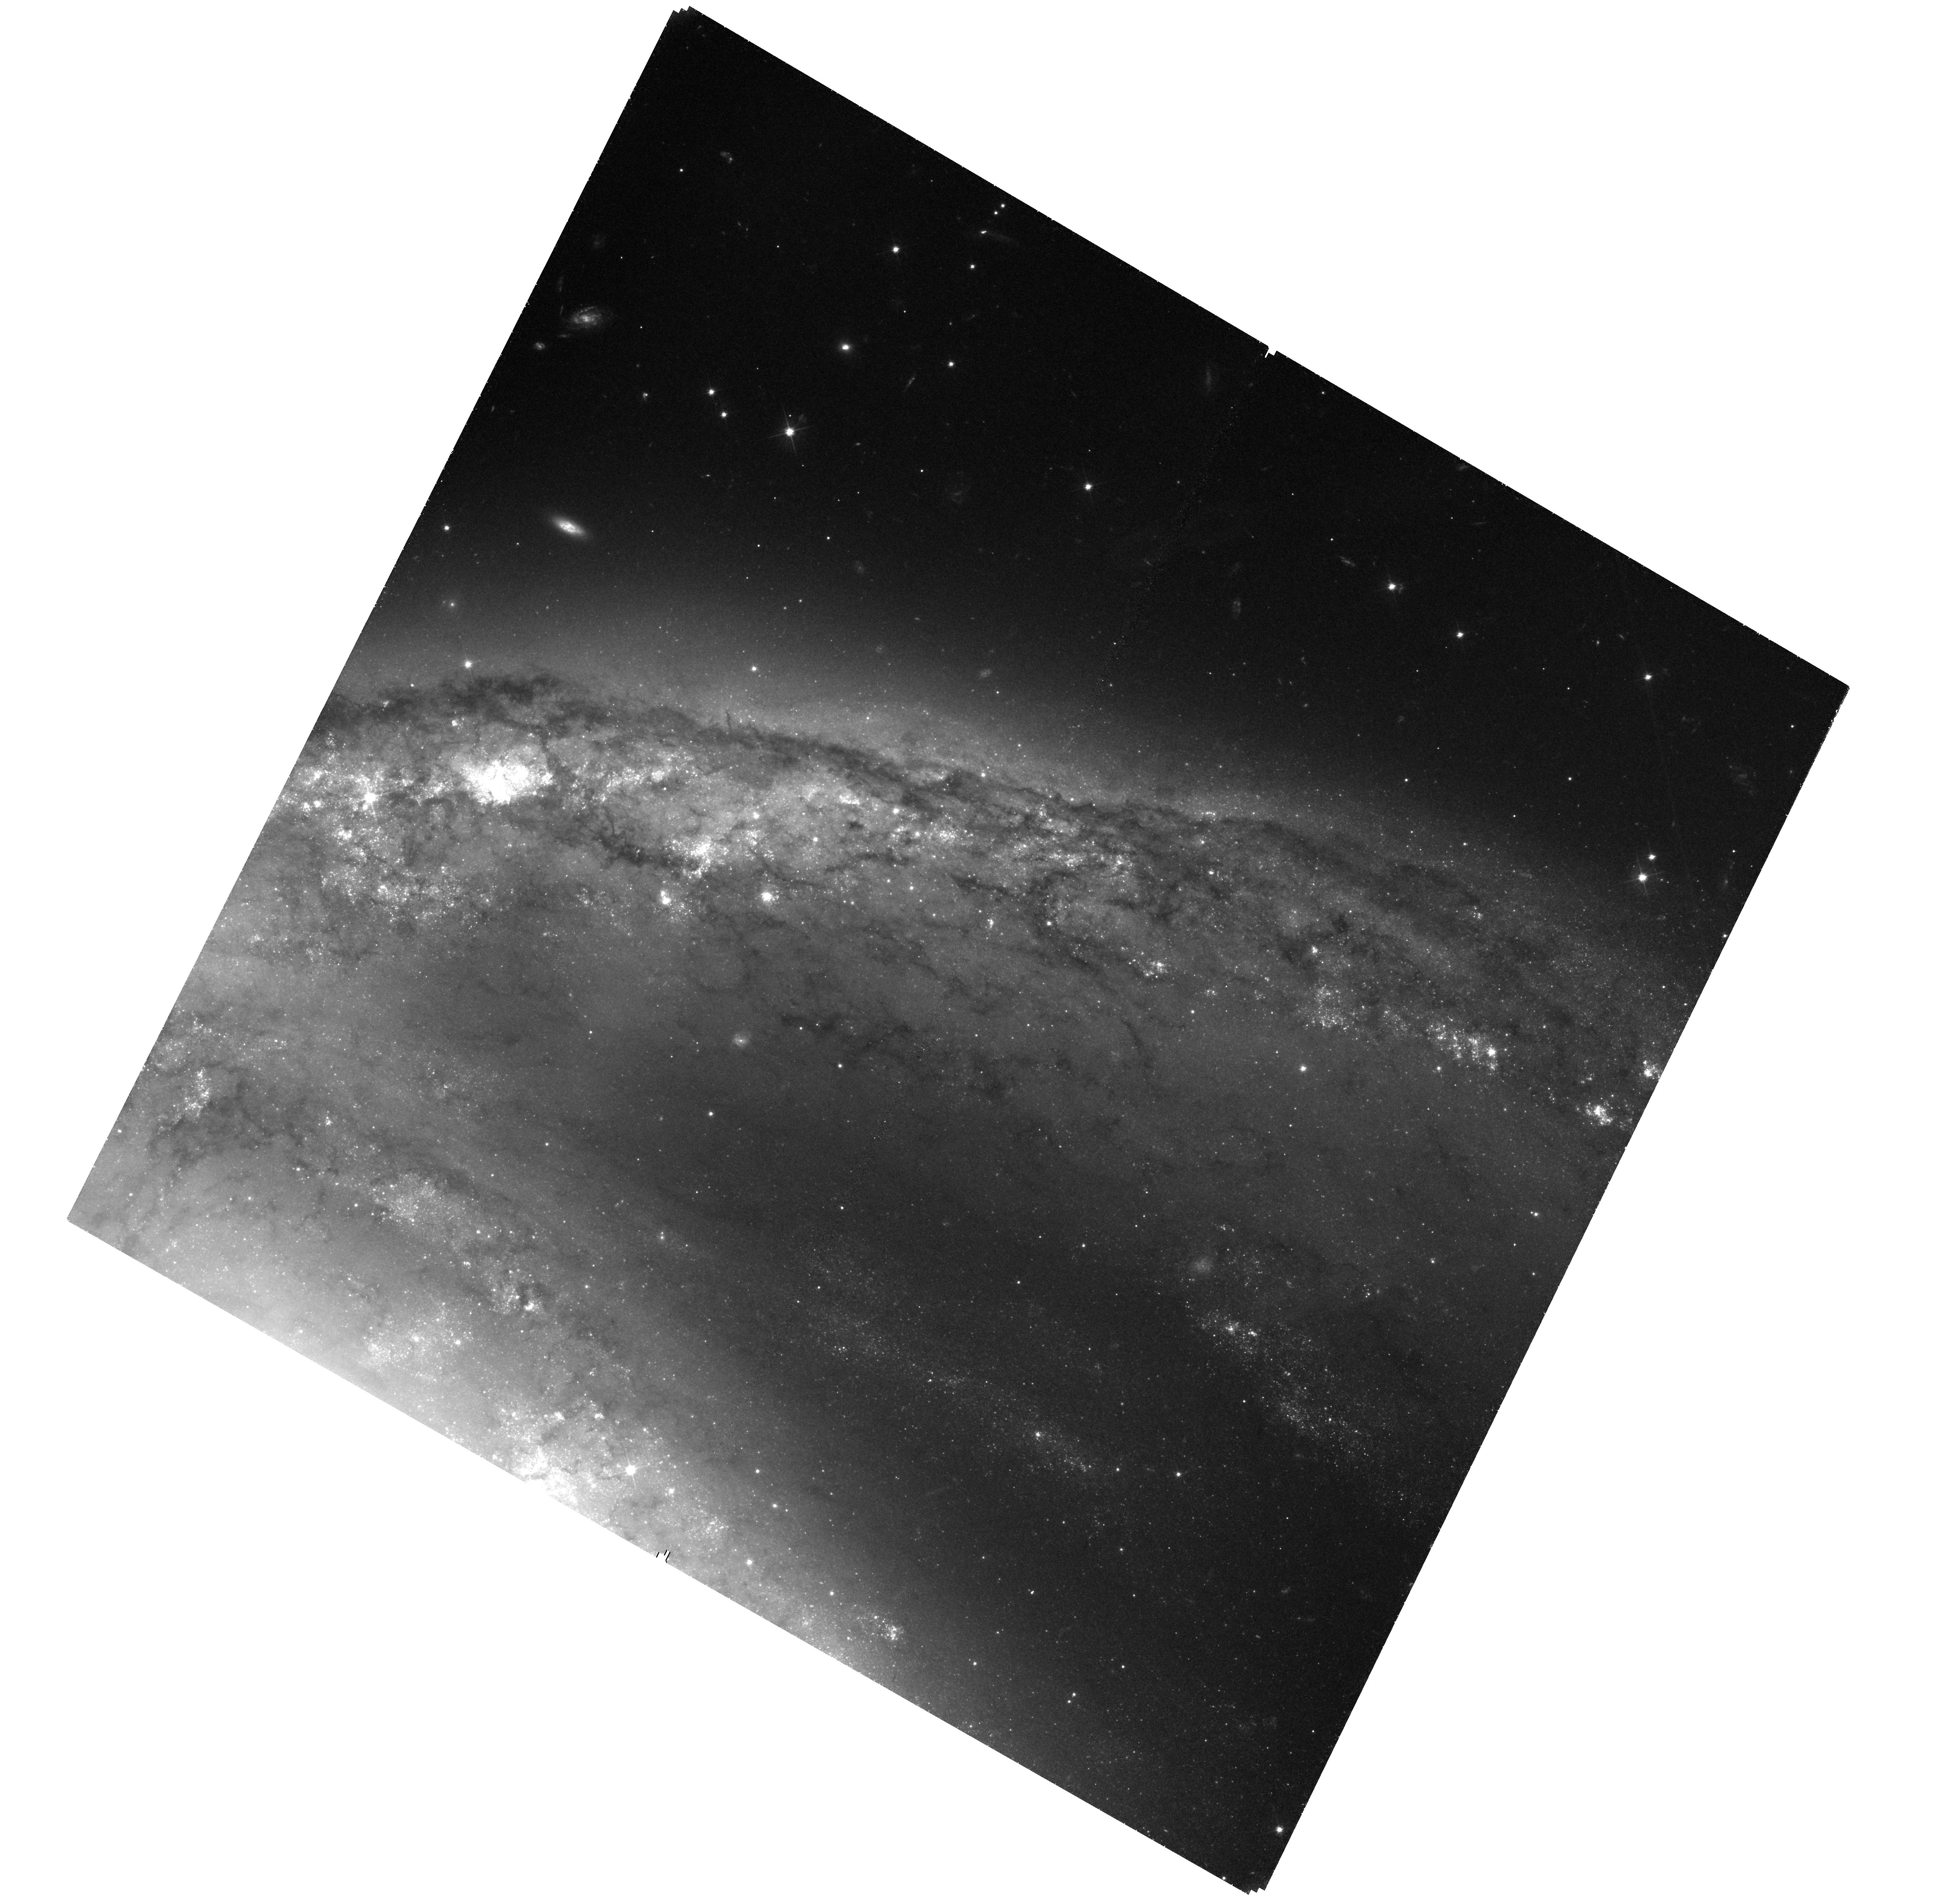
Target: SN2015F
Instrument: WFC3/UVIS
Filter: F555W
Exposure: 2.5 h
Observation ID: hst_15415_02_wfc3_uvis_f555w_idqu02

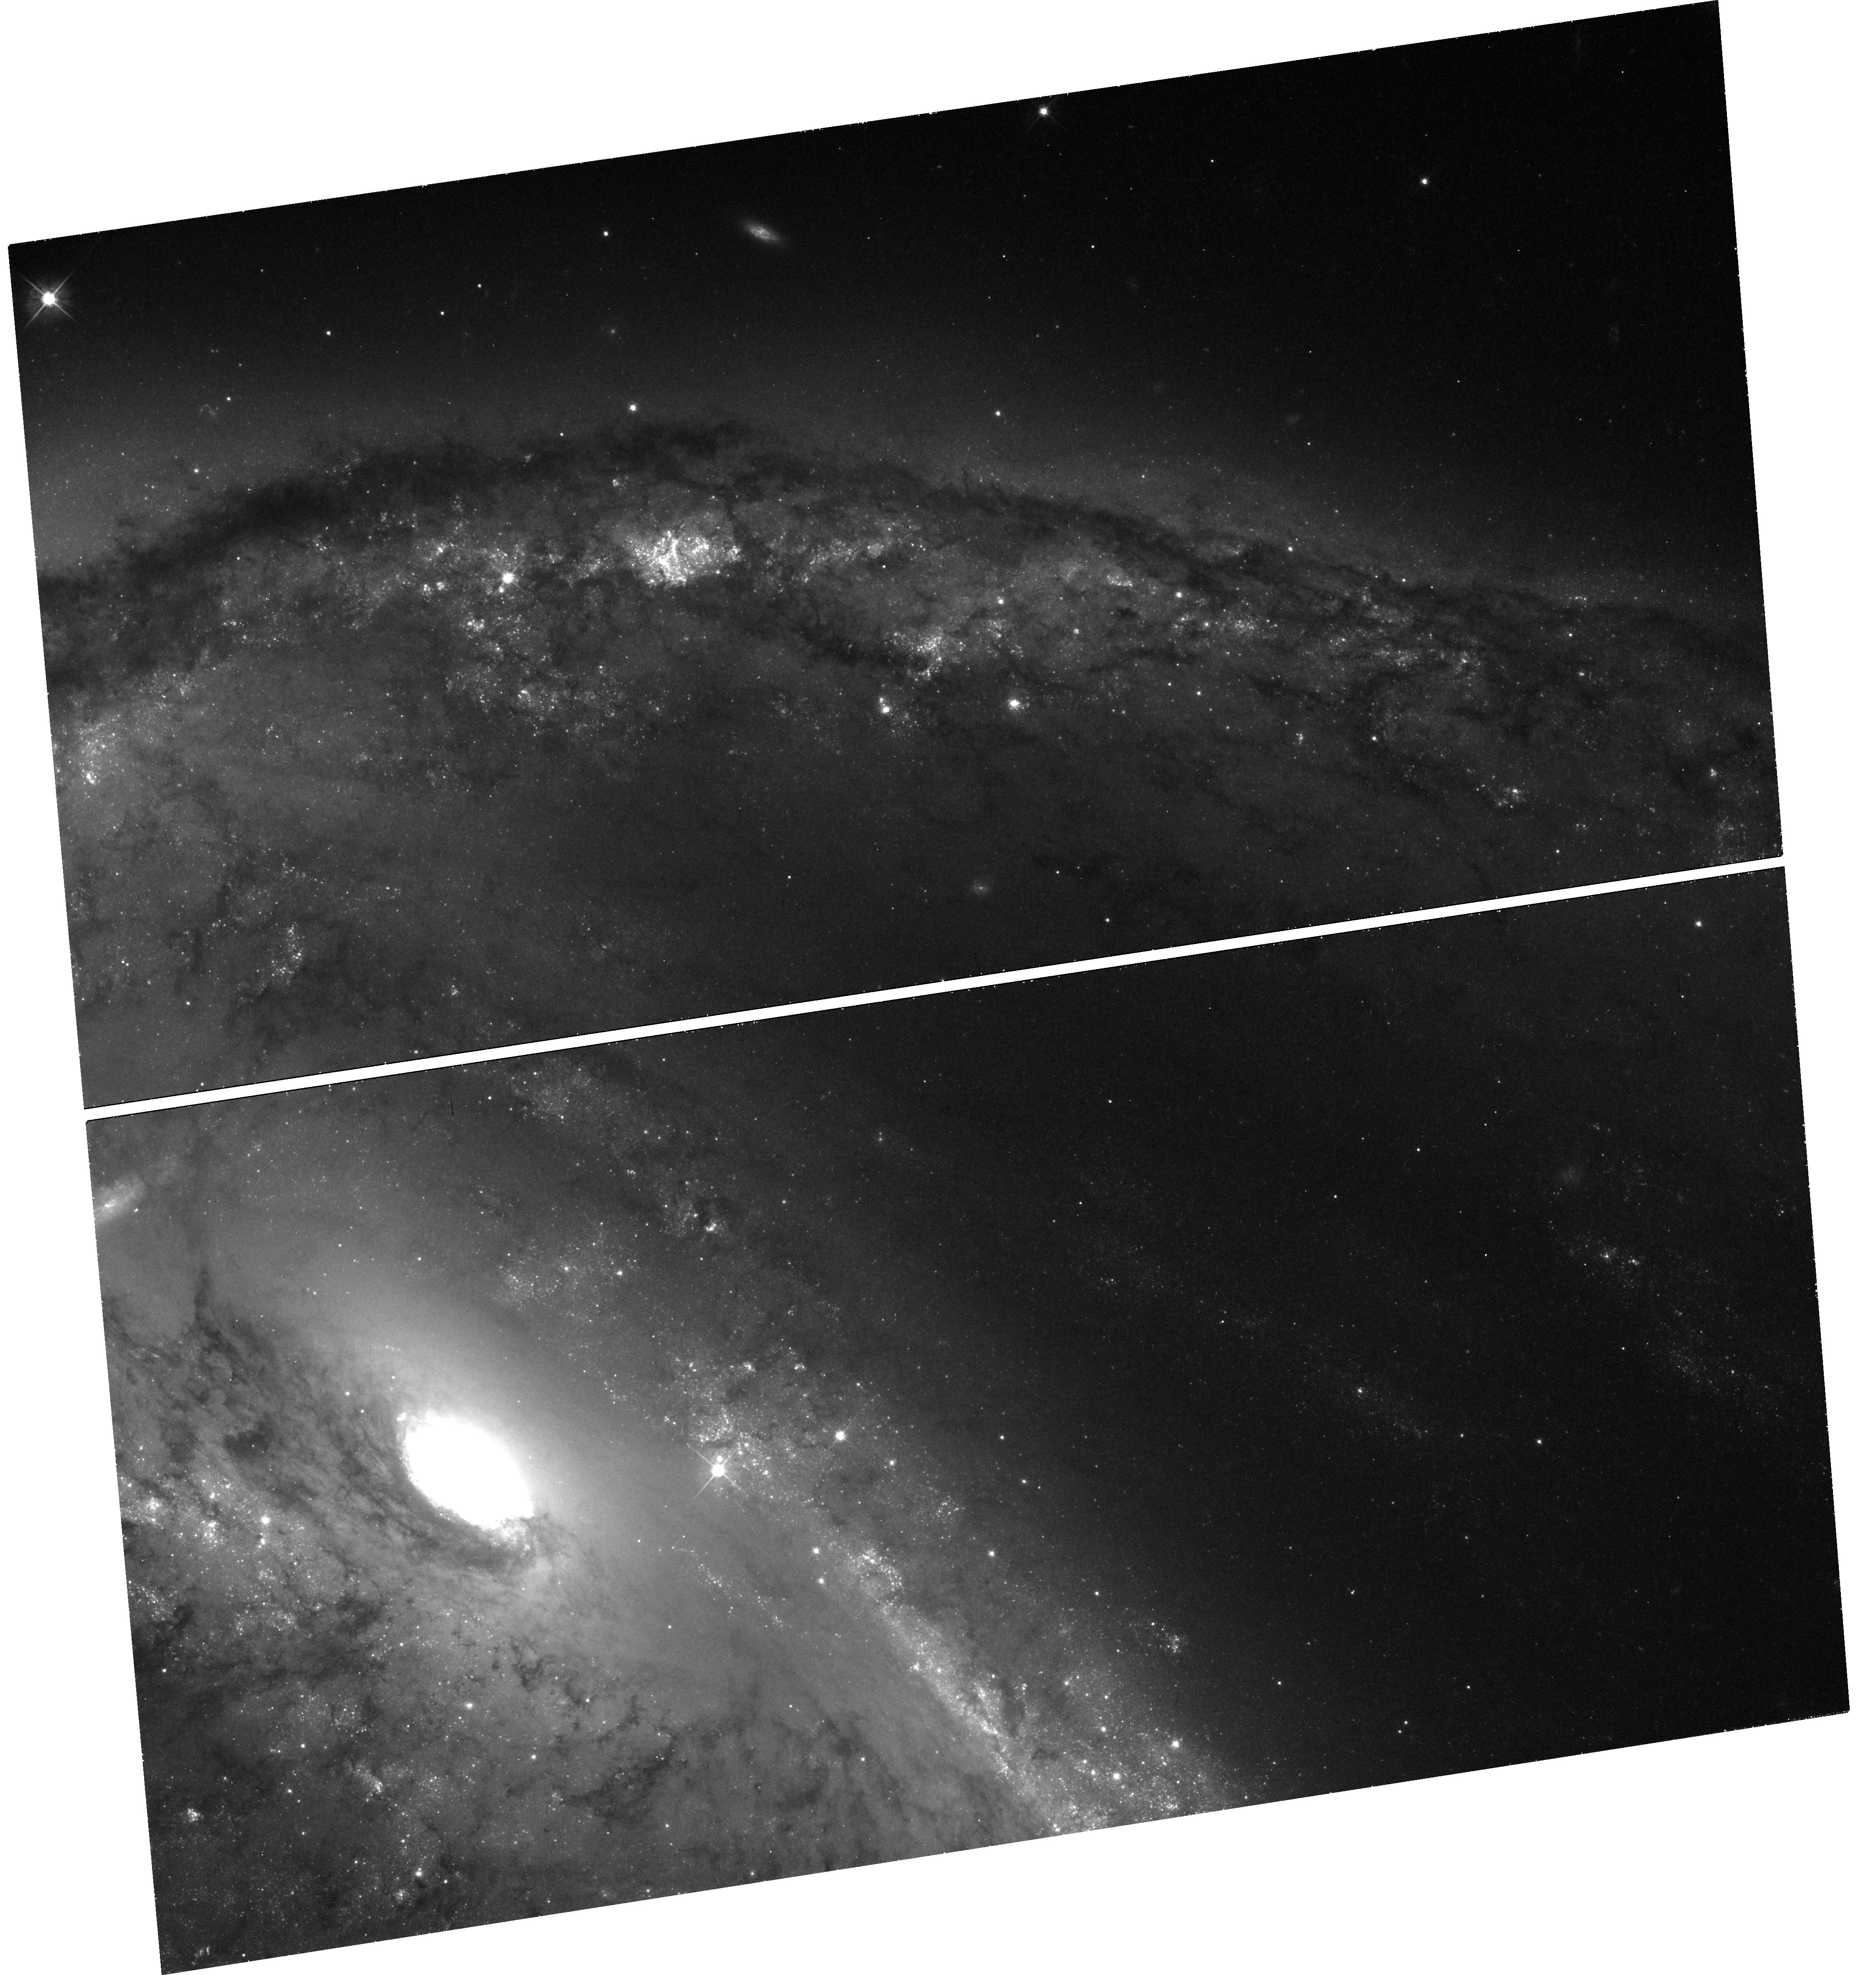
Target: SN2015F
Instrument: WFC3/UVIS
Filter: F555W
Exposure: 46 min
Observation ID: hst_15415_01_wfc3_uvis_f555w_idqu01

One last peek at SN 2015F (PI: Graur, Or)

As part of GO-14611, we have been observing the fading light curve of the Type Ia supernova (SN Ia) SN 2015F out to 920 days past maximum light. Following similar late-time observations of other SNe Ia, we expected the light curve of this SN to begin to decline at a slower rate as light from the long-lived 57Co decay chain begins to add a measurable boost to the light from the radioactive decay of 56Co. We have one last visit to this SN, on 29 Sep. 2017, but the data have already been surprising. The observations so far are still consistent with both scenarios: 56Co decay alone, as well as a combination of 56Co and 57Co decays. Either the light curve is still solely dominated by 56Co decay or the mass ratio of the two isotopes is much smaller than in other SNe Ia that have been followed out to similar late times. We ask for two more visits in with WFC3 in F555W (four orbits total) to follow the SN out to 1020 days past maximum light and conclusively discriminate between these two scenarios.